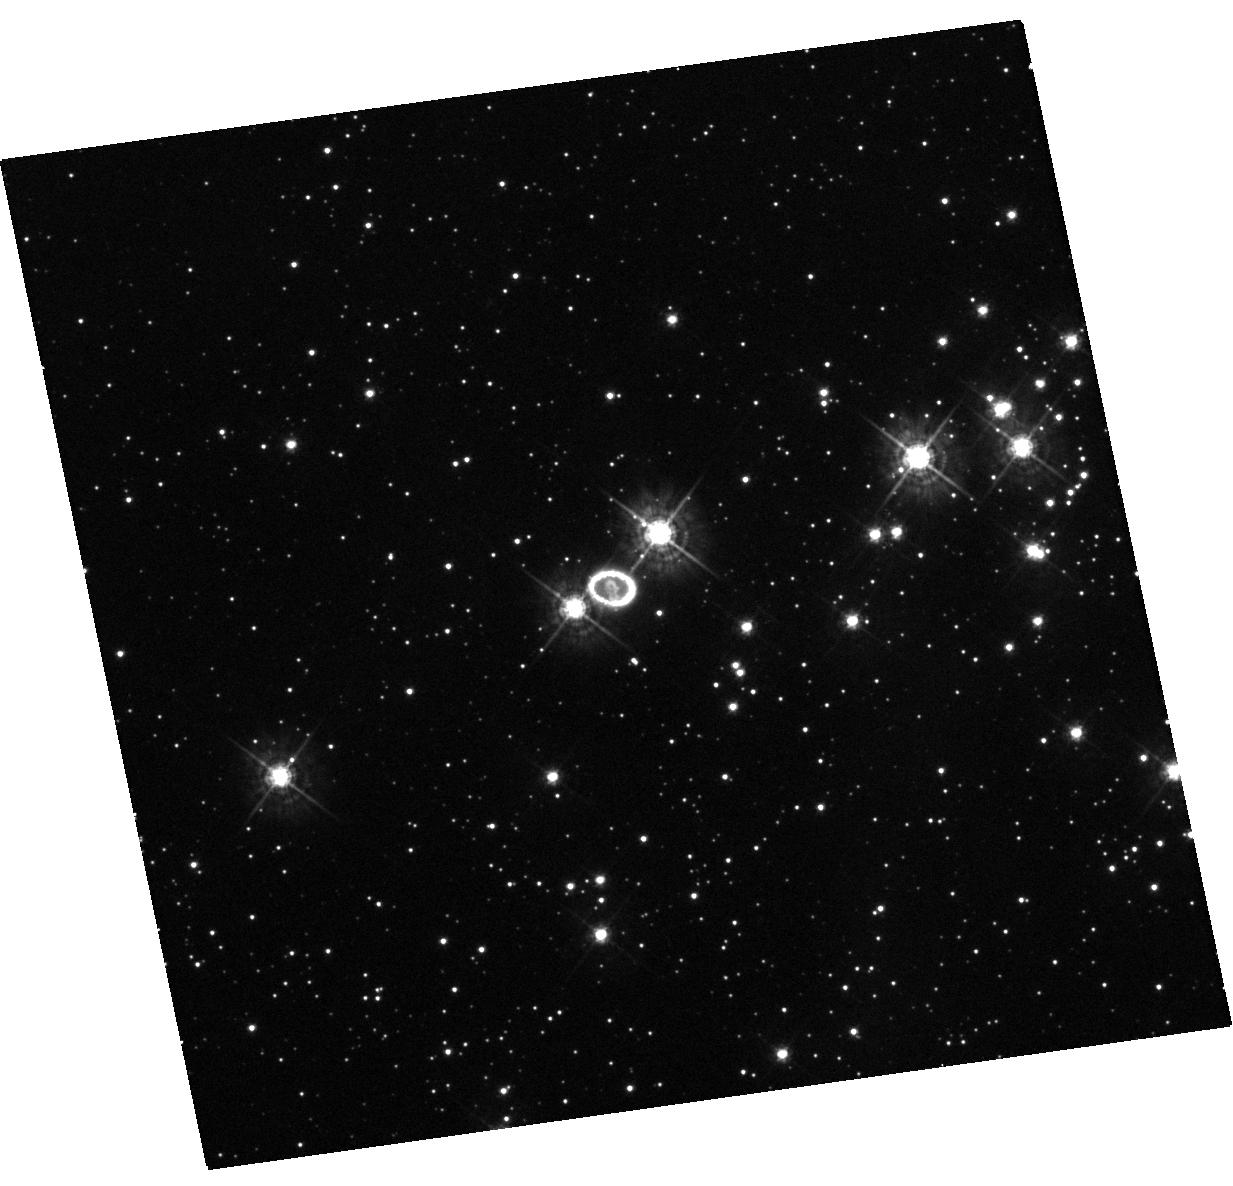
Target: SN-1987A. Instrument: WFC3/UVIS. Filter: F438W. Exposure: 20 min. Observation ID: hst_13181_01_wfc3_uvis_f438w_ic6t01

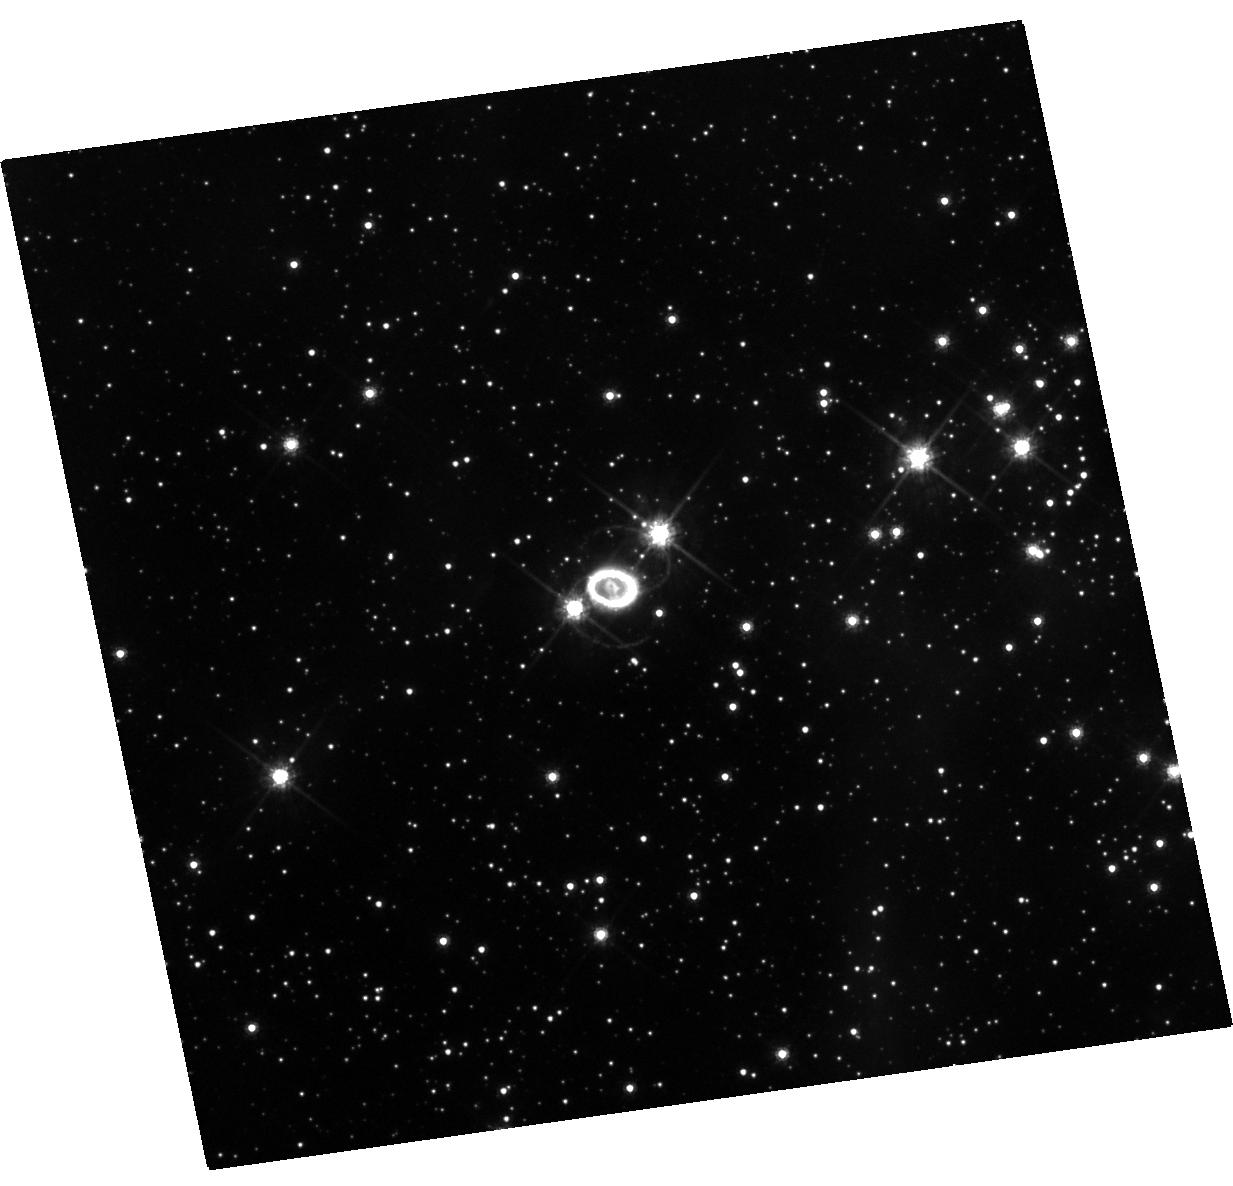
Target: SN-1987A. Instrument: WFC3/UVIS. Filter: F625W. Exposure: 20 min. Observation ID: hst_13181_01_wfc3_uvis_f625w_ic6t01

SN 1987A-- Bridging the Gap for HSTs Legacy (PI: Kirshner, Robert P.)

We request 1 orbit of Directors Discretion Time to avoid a serious gap in the HST observations of a unique event of our (and HSTs) lifetime, SN 1987A. We request this small amount of DD time to continue the very productive imaging portion of the SAINTS SN 1987A program. The last observation of this type was made in January of 2011. If no action is taken, the earliest possible observation will be in 2014. An unbroken string of observations is the essential tool for detecting change and establishing a uniform legacy archive. A gap of a year is not so terrible, a gap of two years is regrettable, but a gap of three years would be a tragedy. As we have demonstrated, these observations are valuable on their own, revealing a new energy source is at work to power the emission from the debris. The HST observations have a unique blend of photometric fidelity and angular resolution that makes them the essential partner to ongoing X-ray, radio, and far-IR observations from the ground and from space. A new element is the advent of ALMA, which has the potential, when used with HST observations, to reveal new aspects of dust formation and the kinematics of the explosion. We need more-or-less simultaneous HST images to extract the maximum understanding from these extensive and sustained efforts at other wavelengths.